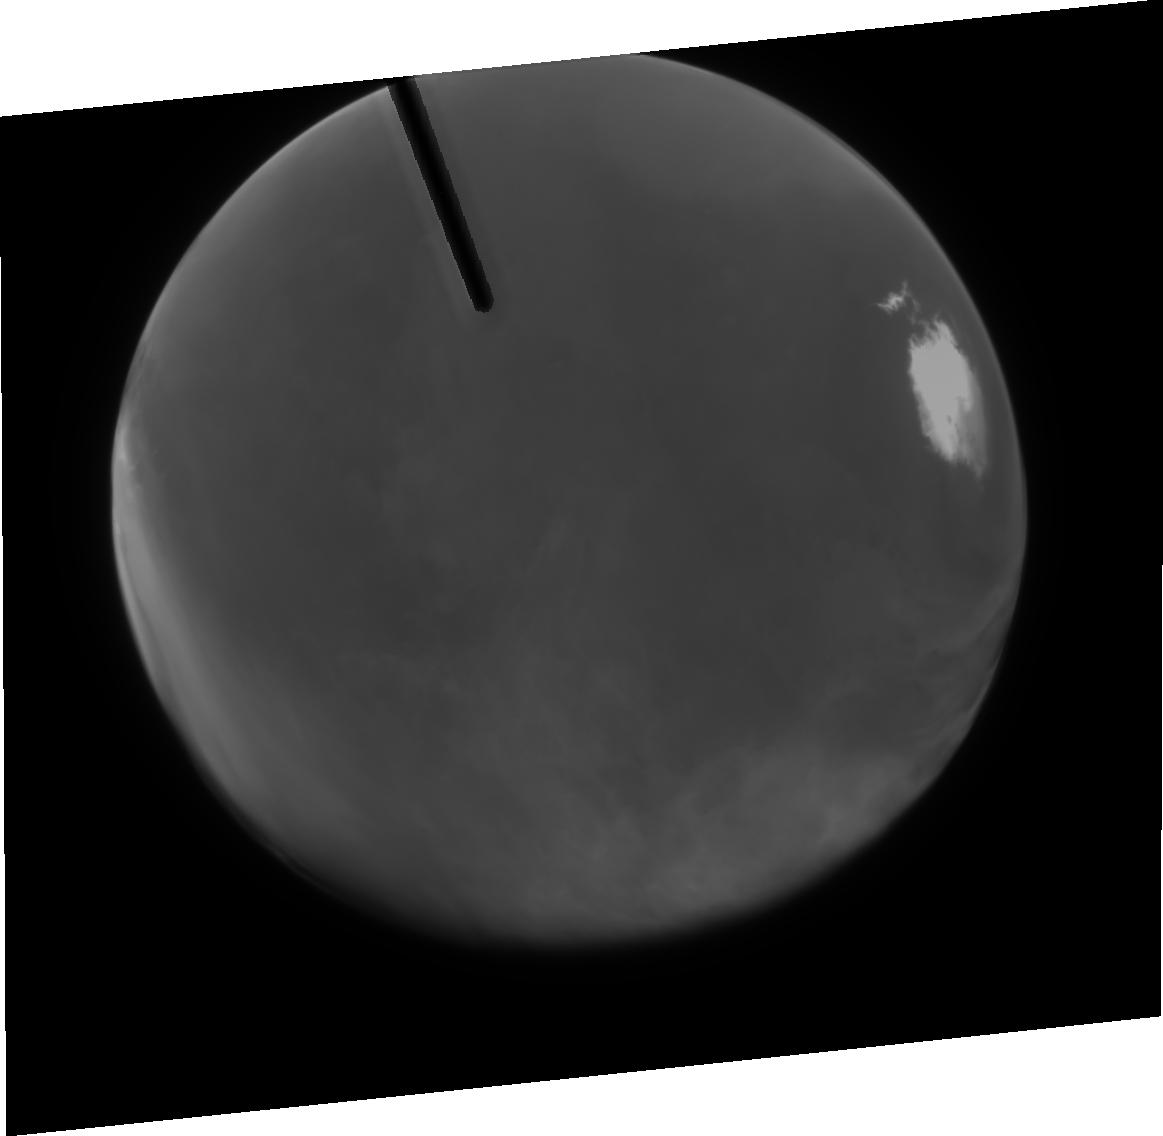
Target: MARS-CML015
Instrument: ACS/HRC
Filter: F250W
Exposure: 5 min
Observation ID: j8n450010

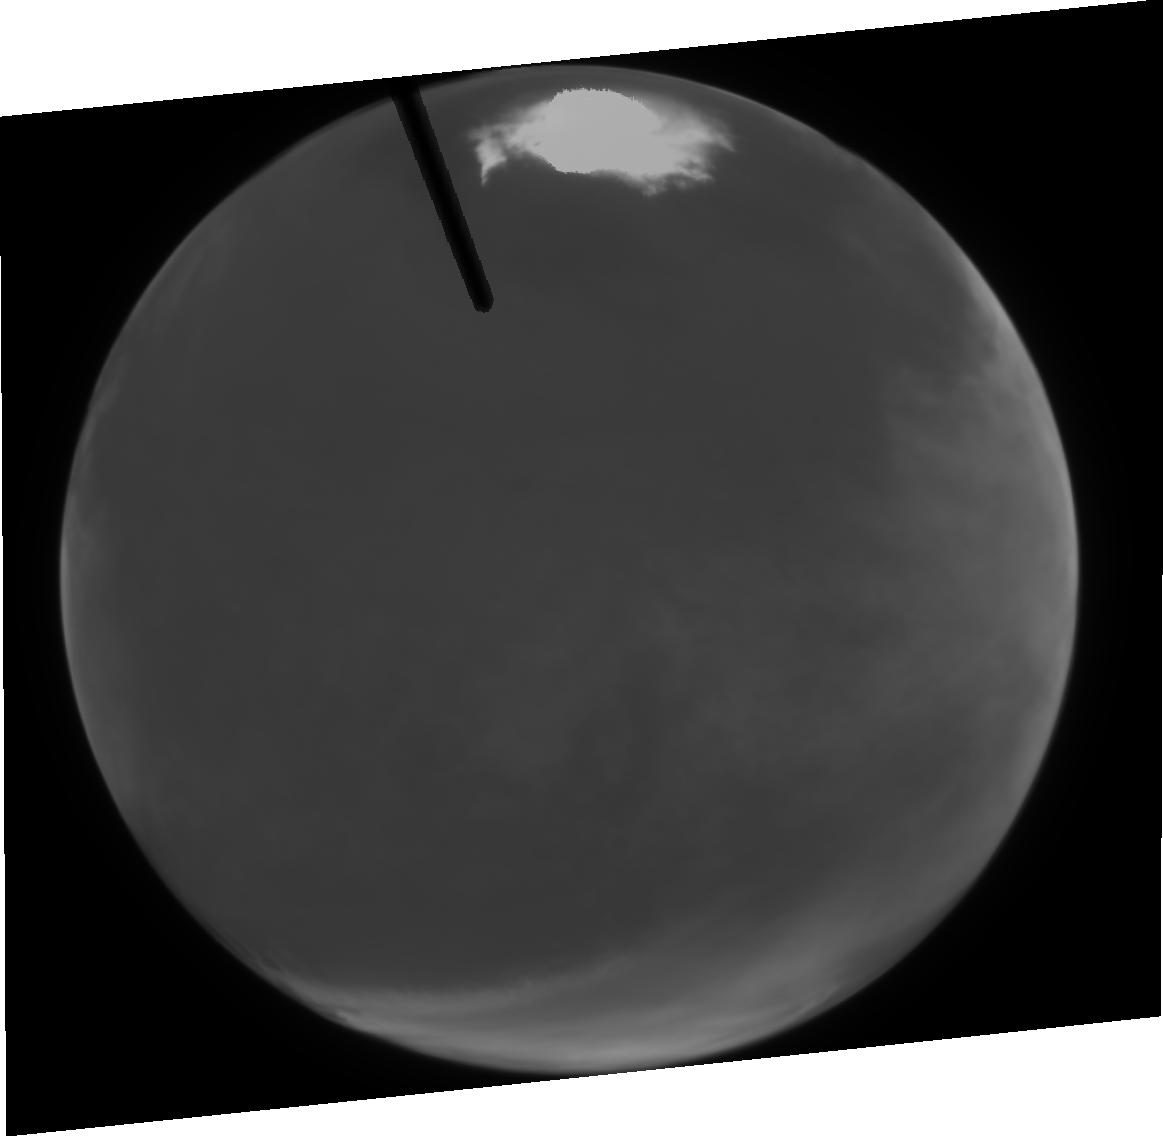
Target: MARS-CML015
Instrument: ACS/HRC
Filter: F344N
Exposure: 3 min
Observation ID: j8n430020

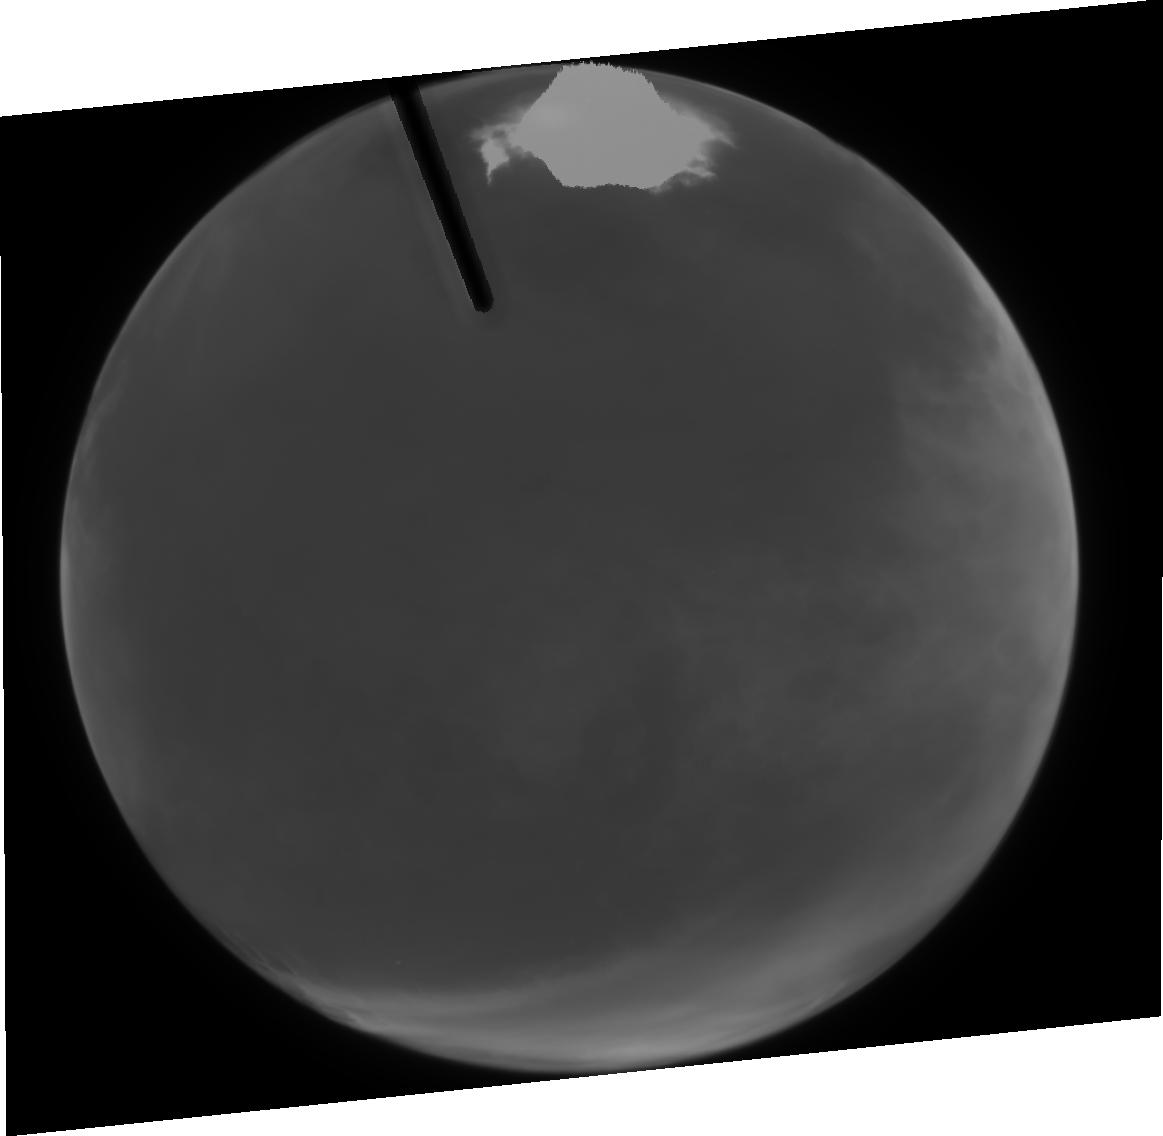
Target: MARS-CML015
Instrument: ACS/HRC
Filter: F250W
Exposure: 5 min
Observation ID: j8n430010

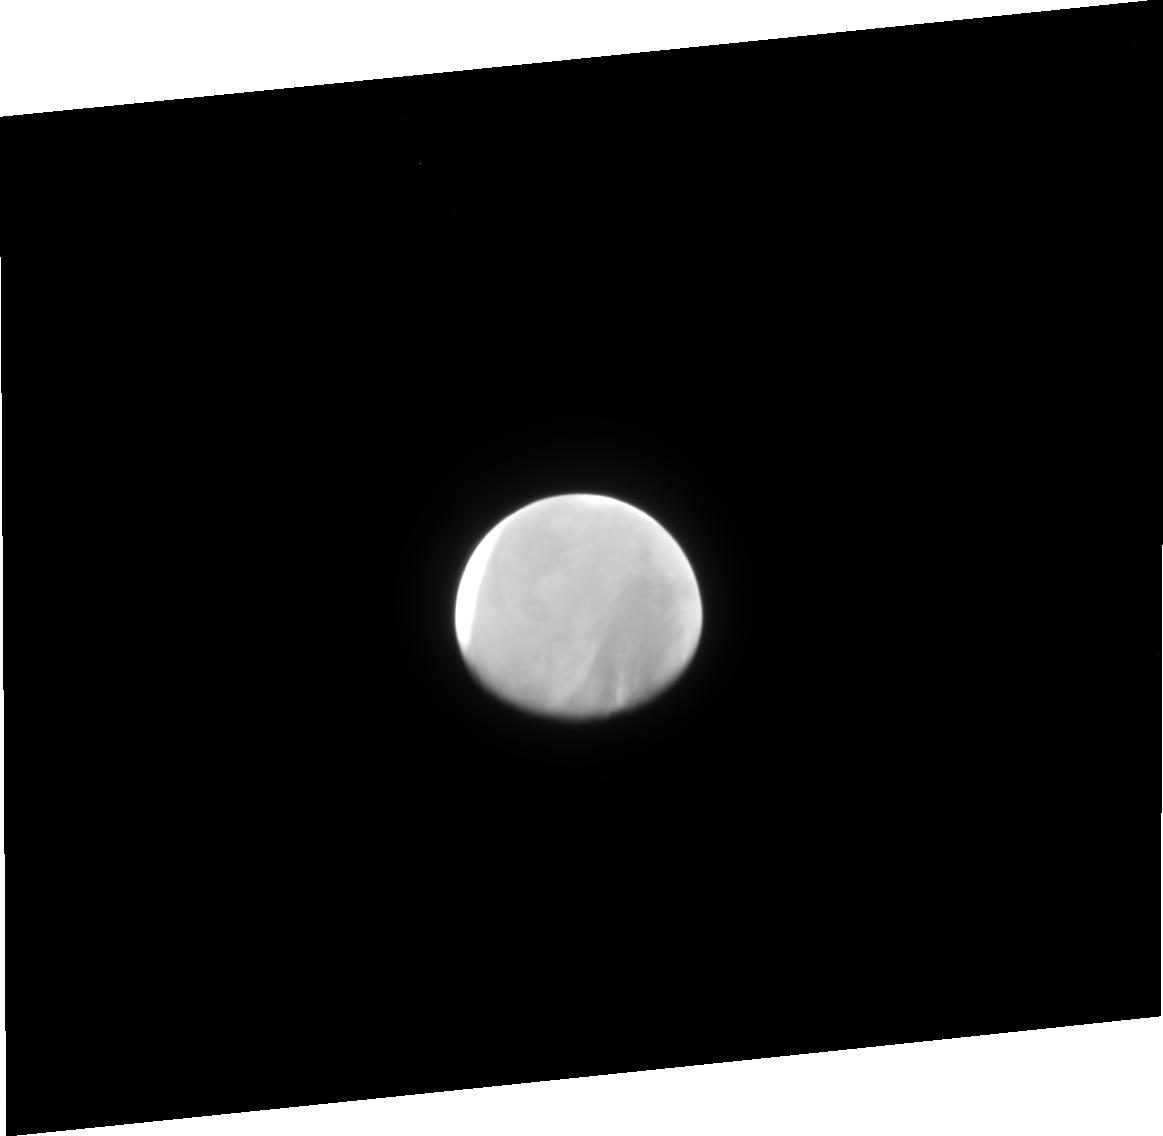
Target: MARS-CML015
Instrument: ACS/HRC
Filter: F344N
Exposure: 3 min
Observation ID: j8n470020

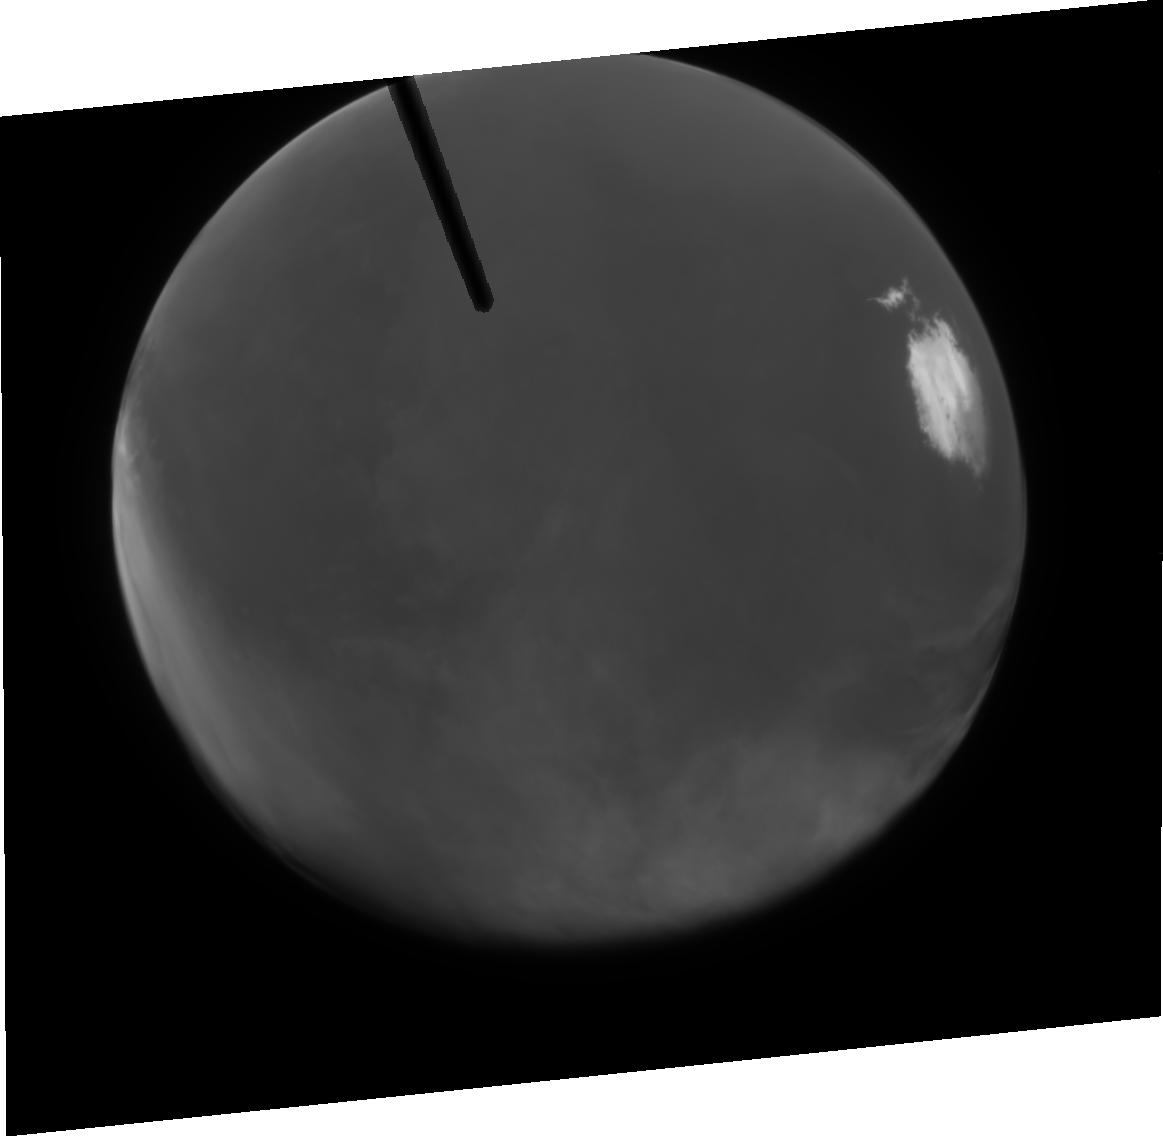
Target: MARS-CML015
Instrument: ACS/HRC
Filter: F344N
Exposure: 3 min
Observation ID: j8n450020

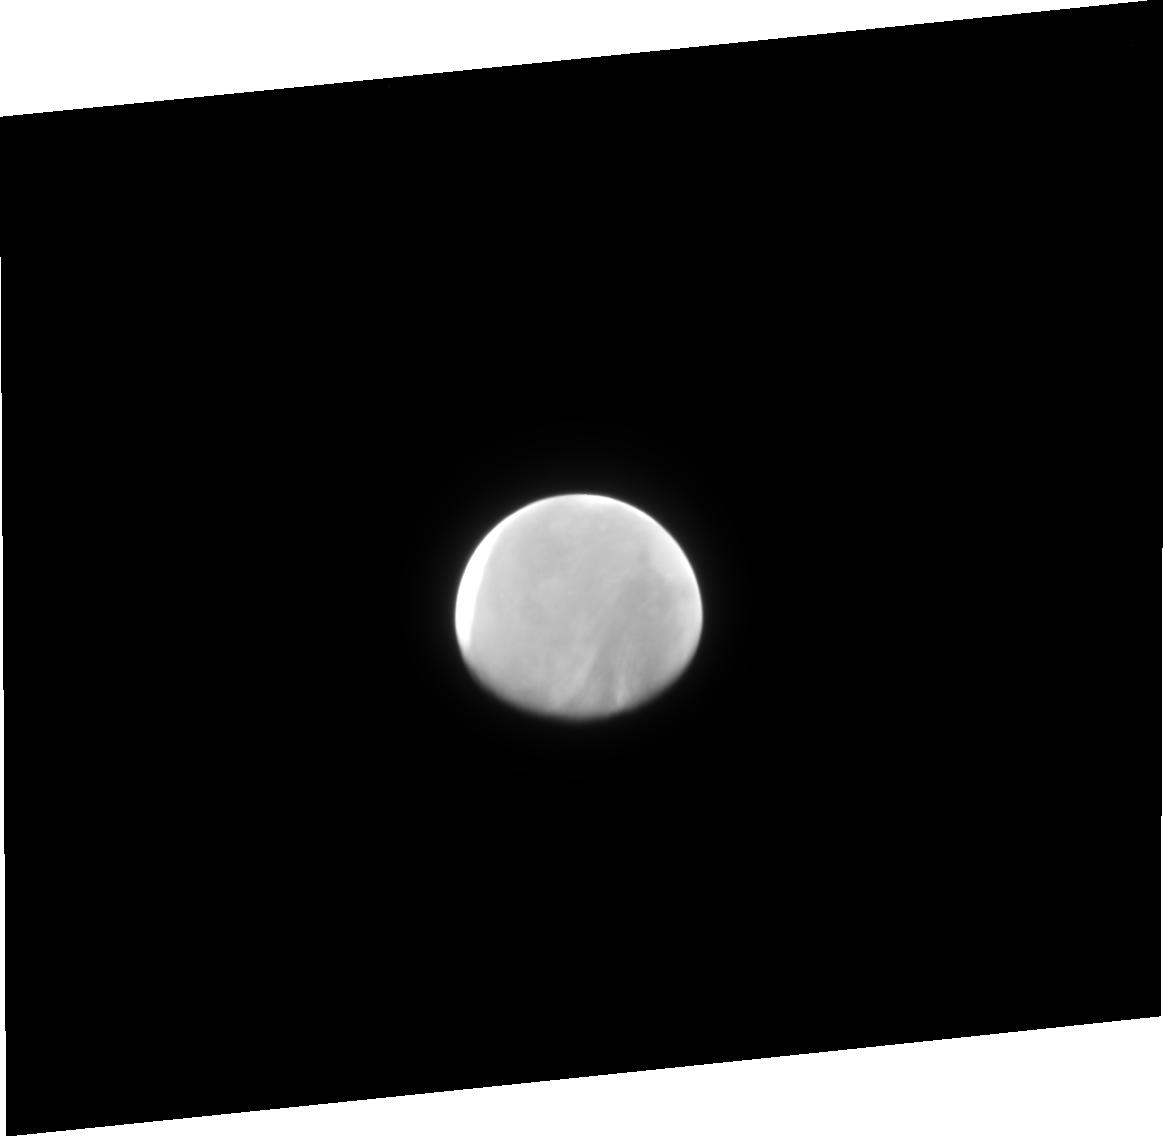
Target: MARS-CML015
Instrument: ACS/HRC
Filter: F250W
Exposure: 5 min
Observation ID: j8n470010

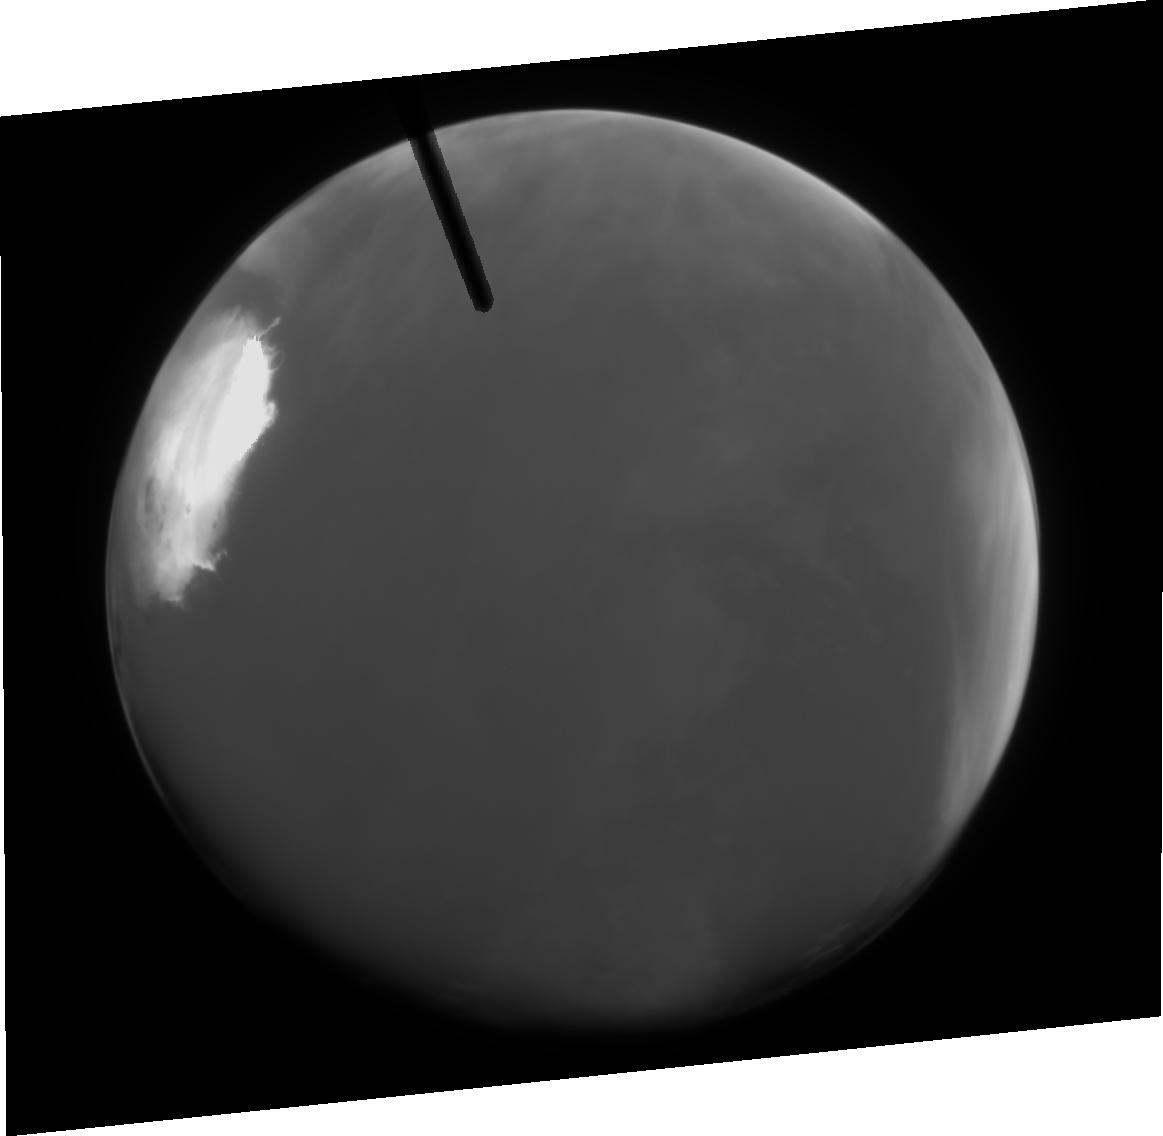
Target: MARS-CML015
Instrument: ACS/HRC
Filter: F344N
Exposure: 3 min
Observation ID: j8n410020

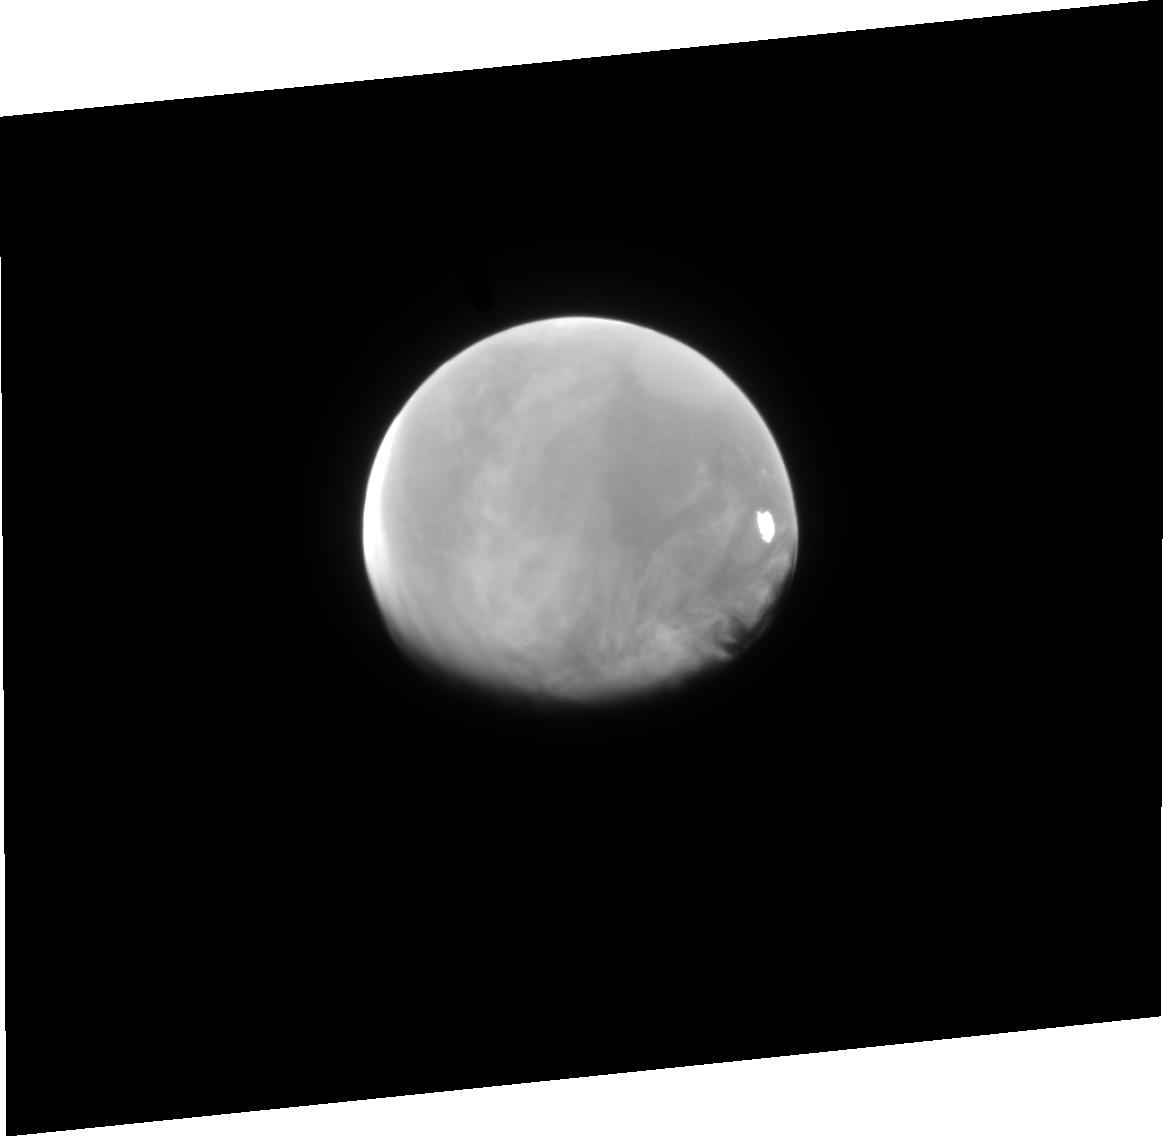
Target: MARS-CML015
Instrument: ACS/HRC
Filter: F344N
Exposure: 3 min
Observation ID: j8n460020

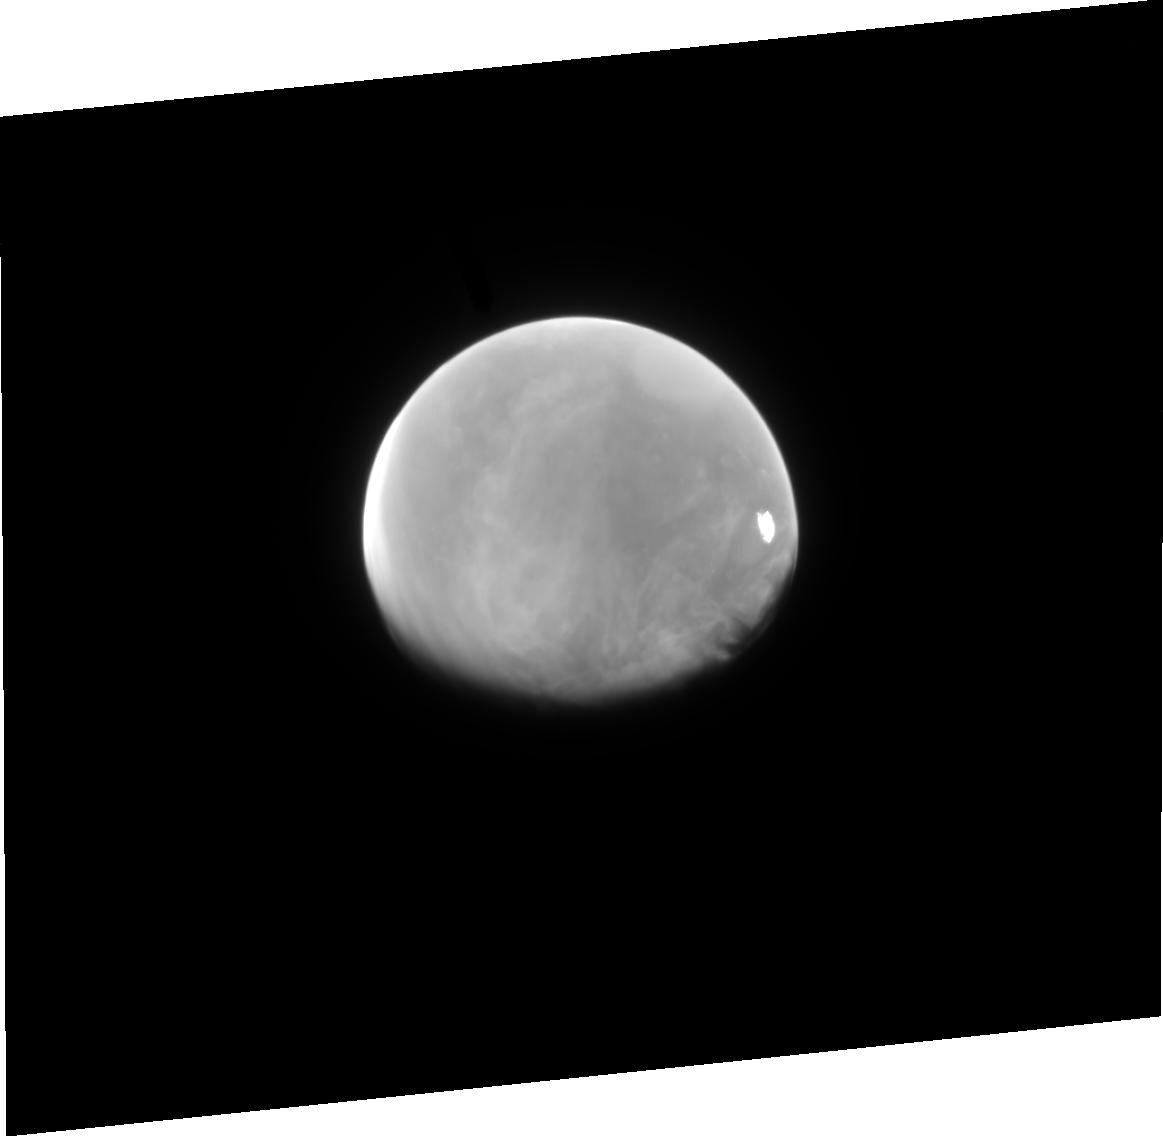
Target: MARS-CML015
Instrument: ACS/HRC
Filter: F250W
Exposure: 5 min
Observation ID: j8n460010

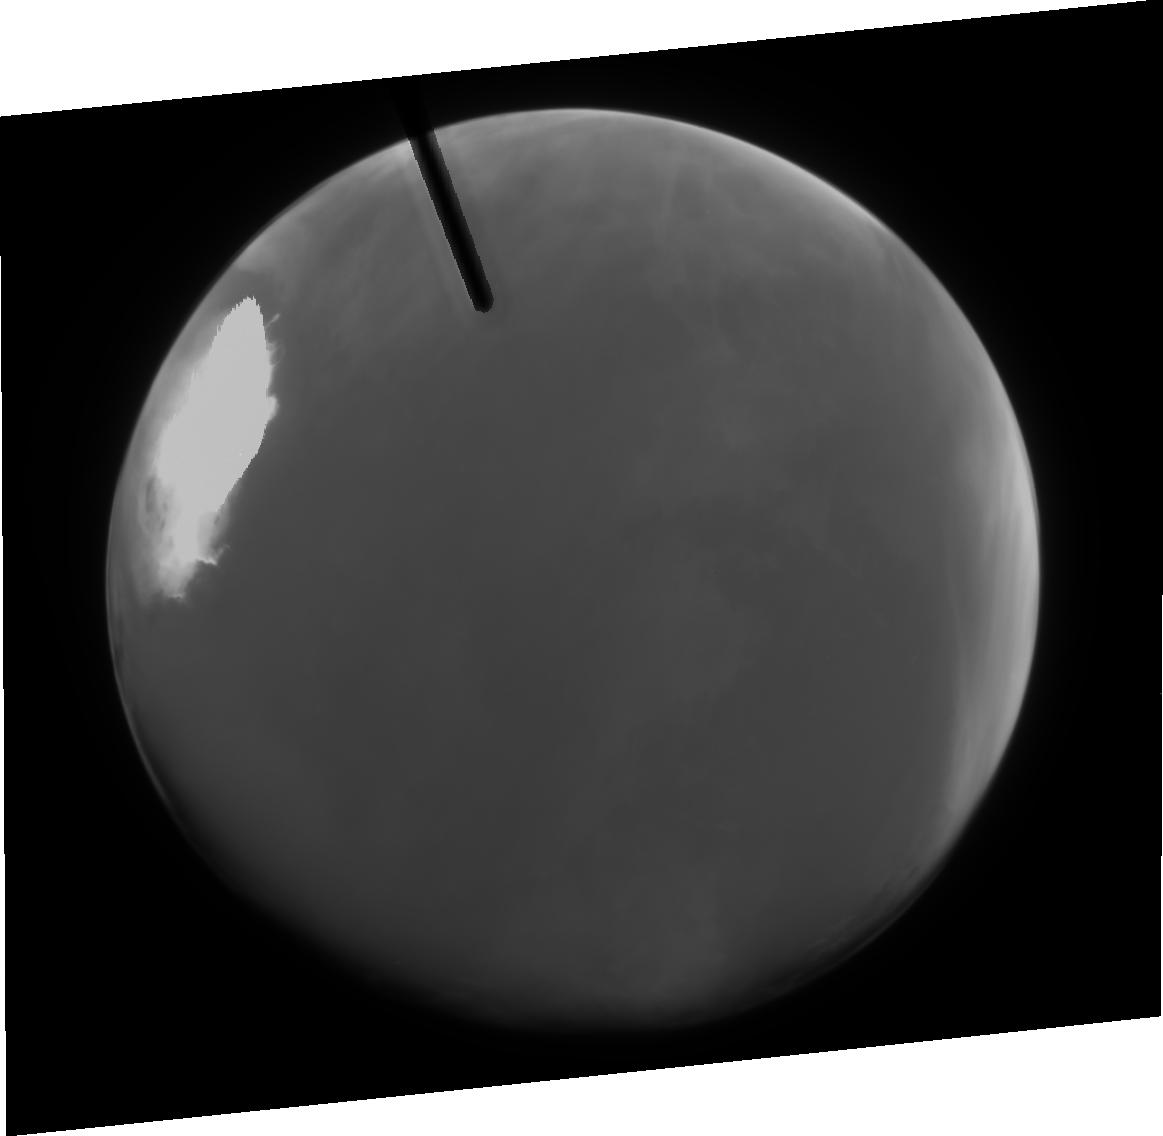
Target: MARS-CML015
Instrument: ACS/HRC
Filter: F250W
Exposure: 5 min
Observation ID: j8n410010

Ozone, Condensates, and Dust in the Martian Atmosphere (PI: James, Philip B.)

We propose to utilize the unique UV capabilities of STIS and ACS/HRC in order to study the spatial and seasonal variations in ozone, condensates, and dust in the Martian atmosphere. The data obtained will be critical in addressing recent breakthroughs in understanding the basic radiative, transport, and microphysical processes that provide for both long-term and short-term balance within the global Mars climate system. The proposal includes both Cycle 11 & 12 observations in order to span the classic dust storm season on Mars and provide the first good opportunity for HST to observe a dusty atmosphere on the planet. The UV observations will complement visible and IR observations that will be made during the Mars Global Surveyor Extended Mission and will provide support for the future UV observations of MARCI on the 2005 Mars Reconnaissance Orbiter.